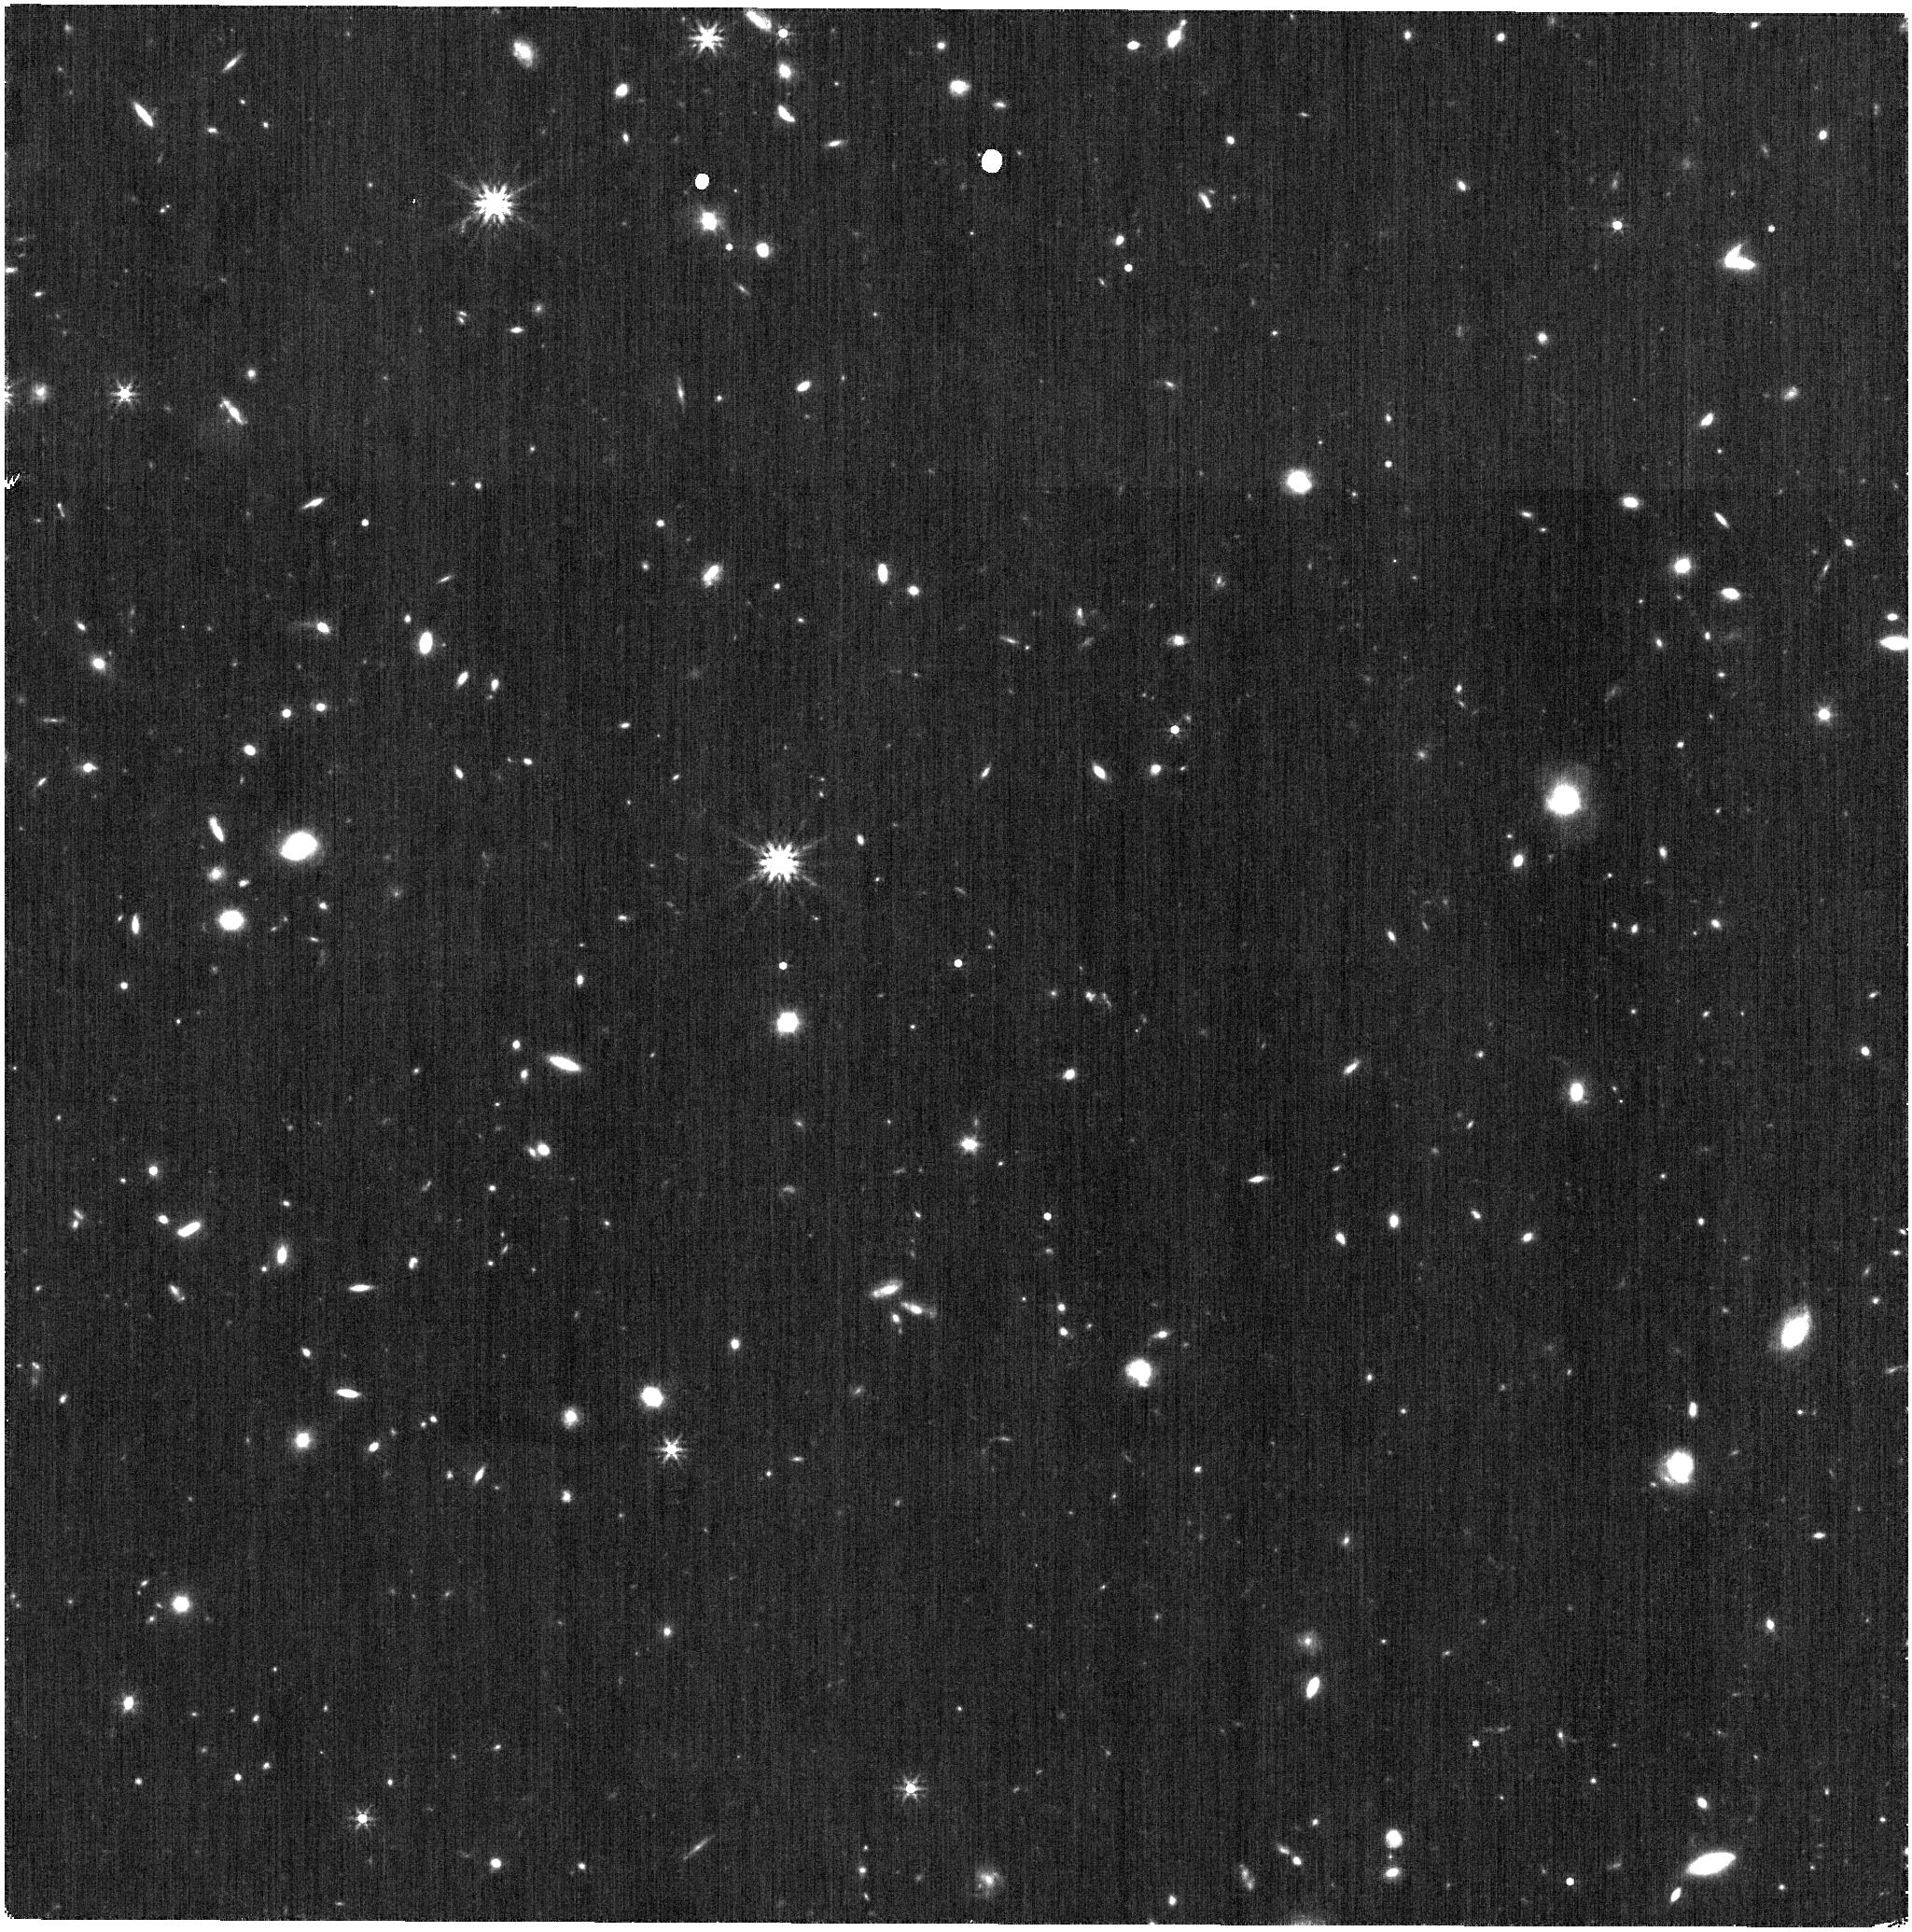
Target: WDFS2317-29
Instrument: NIRISS
Filter: F356W
Exposure: 6 min
Observation ID: jw06605-o011_t004_niriss_clearp-f356w

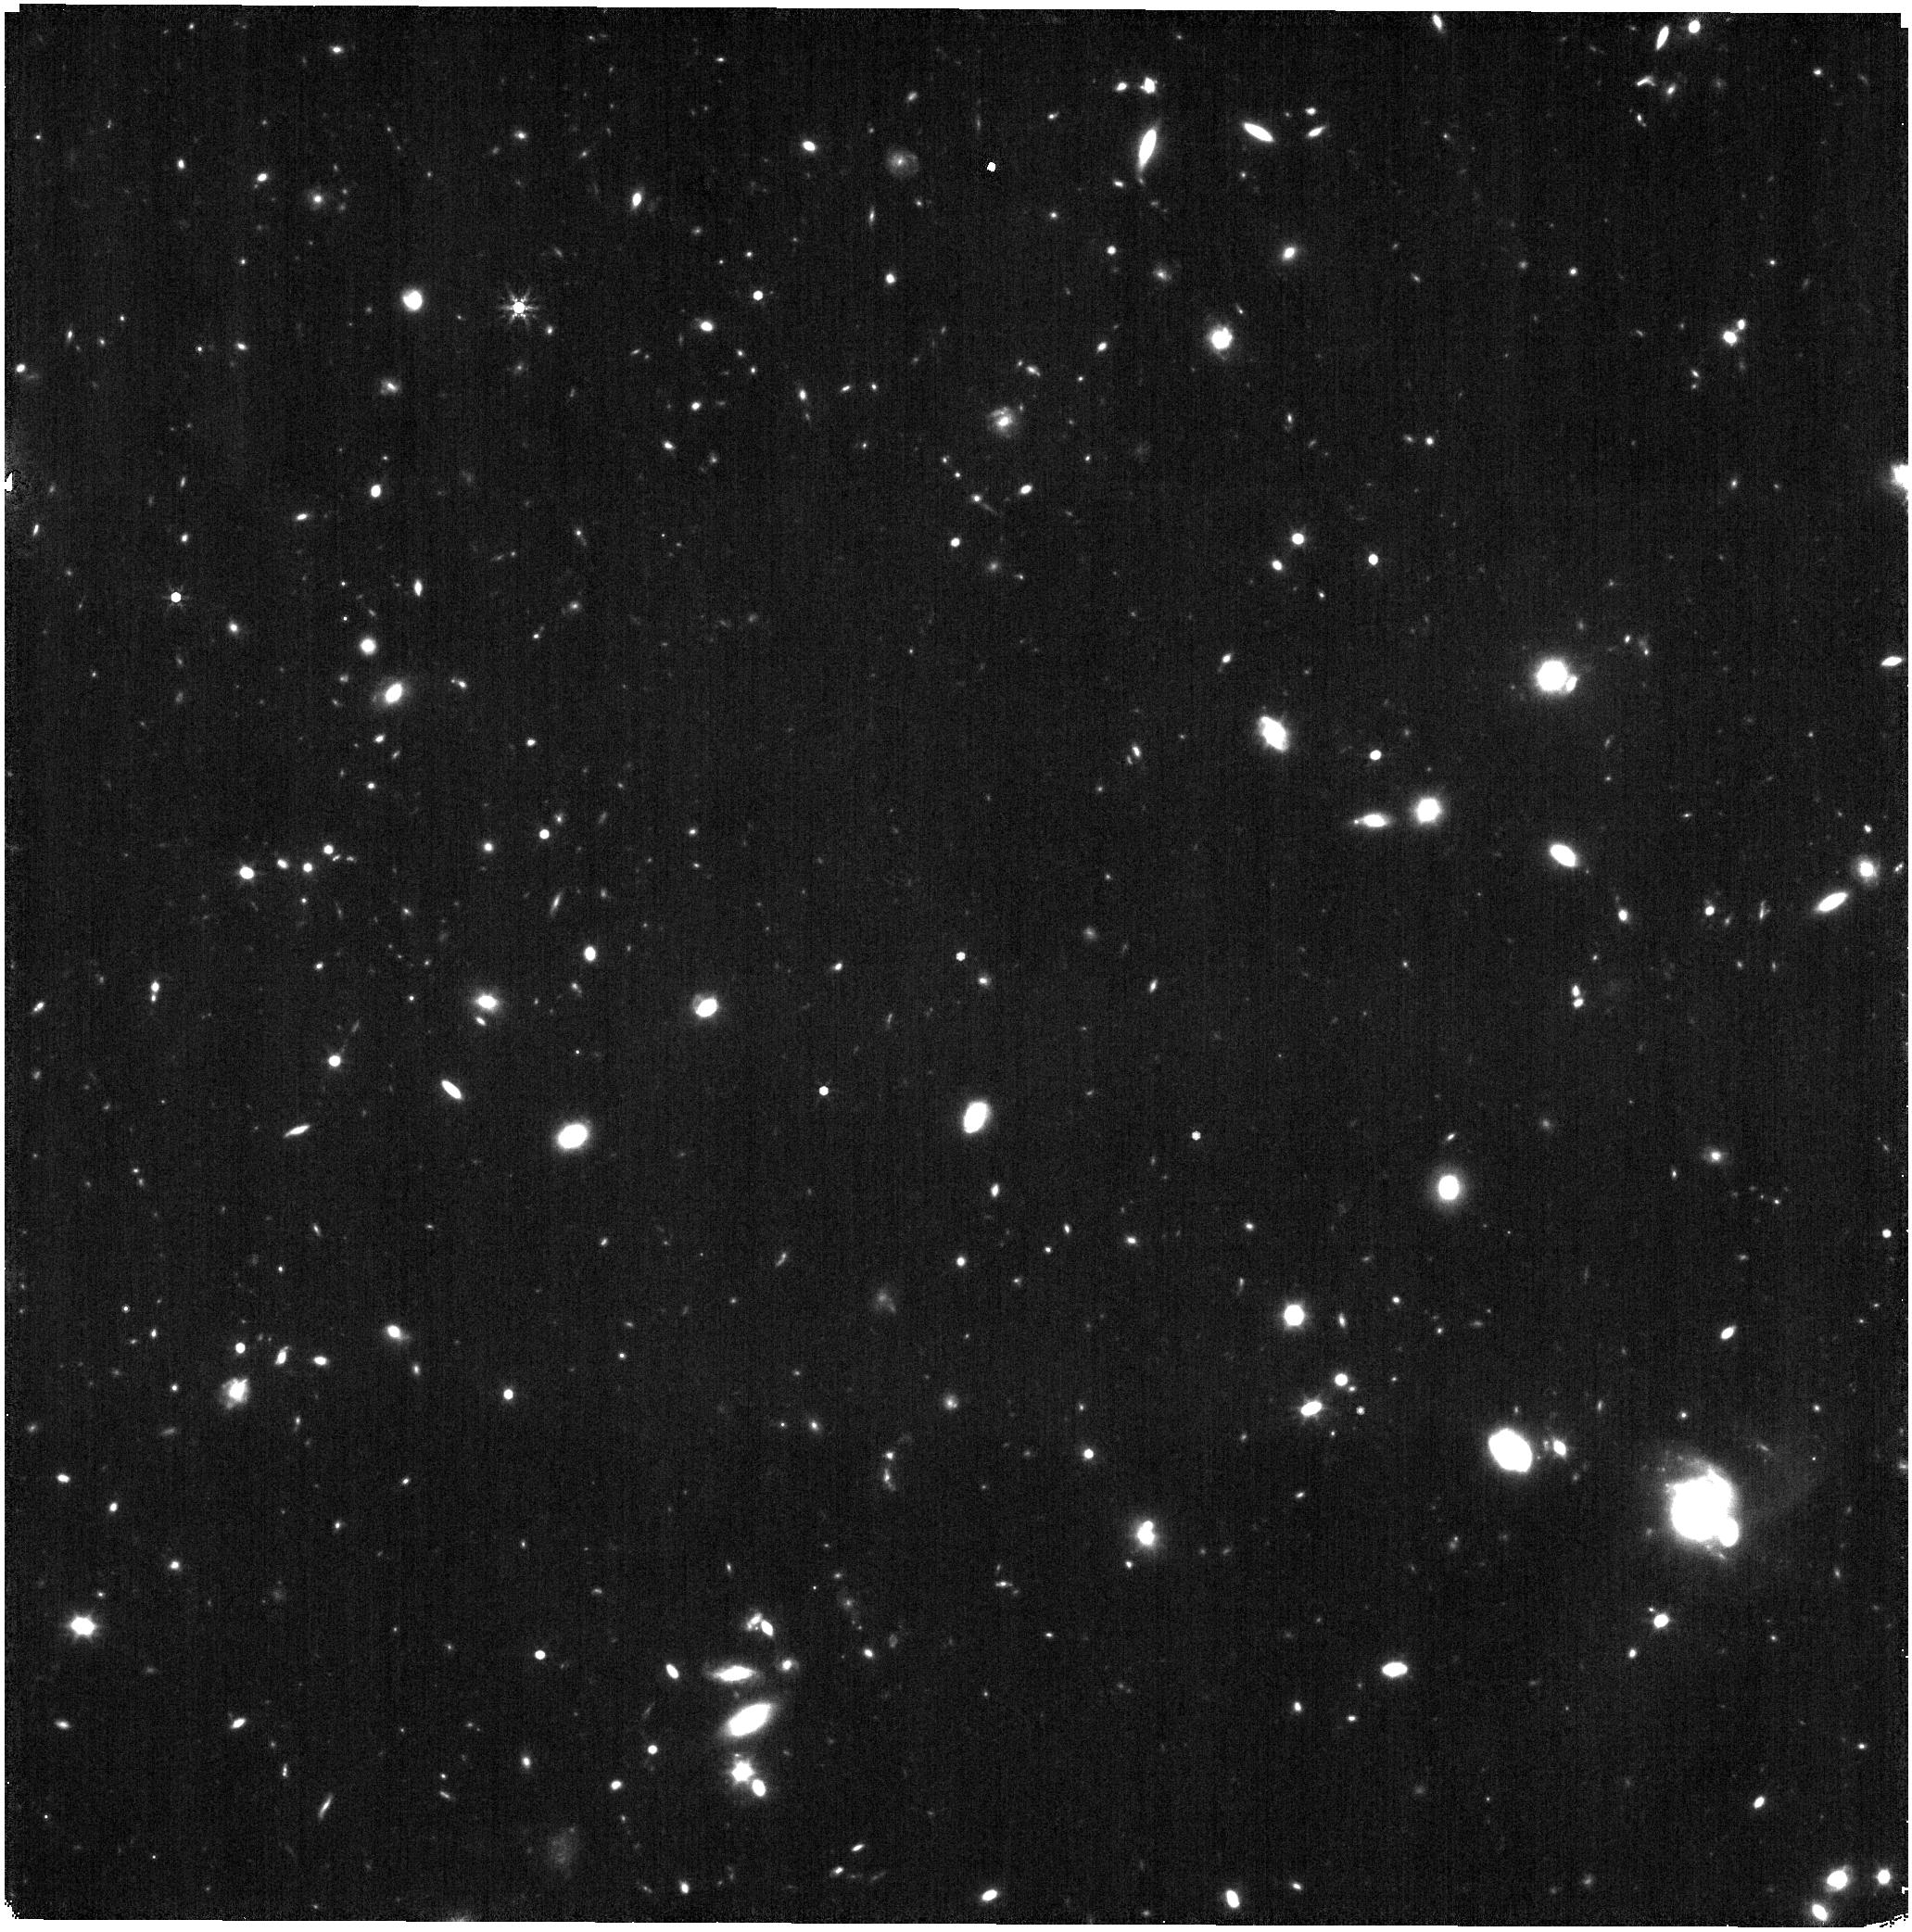
Target: WDFS0122-30
Instrument: NIRISS
Filter: F444W
Exposure: 21 min
Observation ID: jw06605-o010_t002_niriss_clearp-f444w

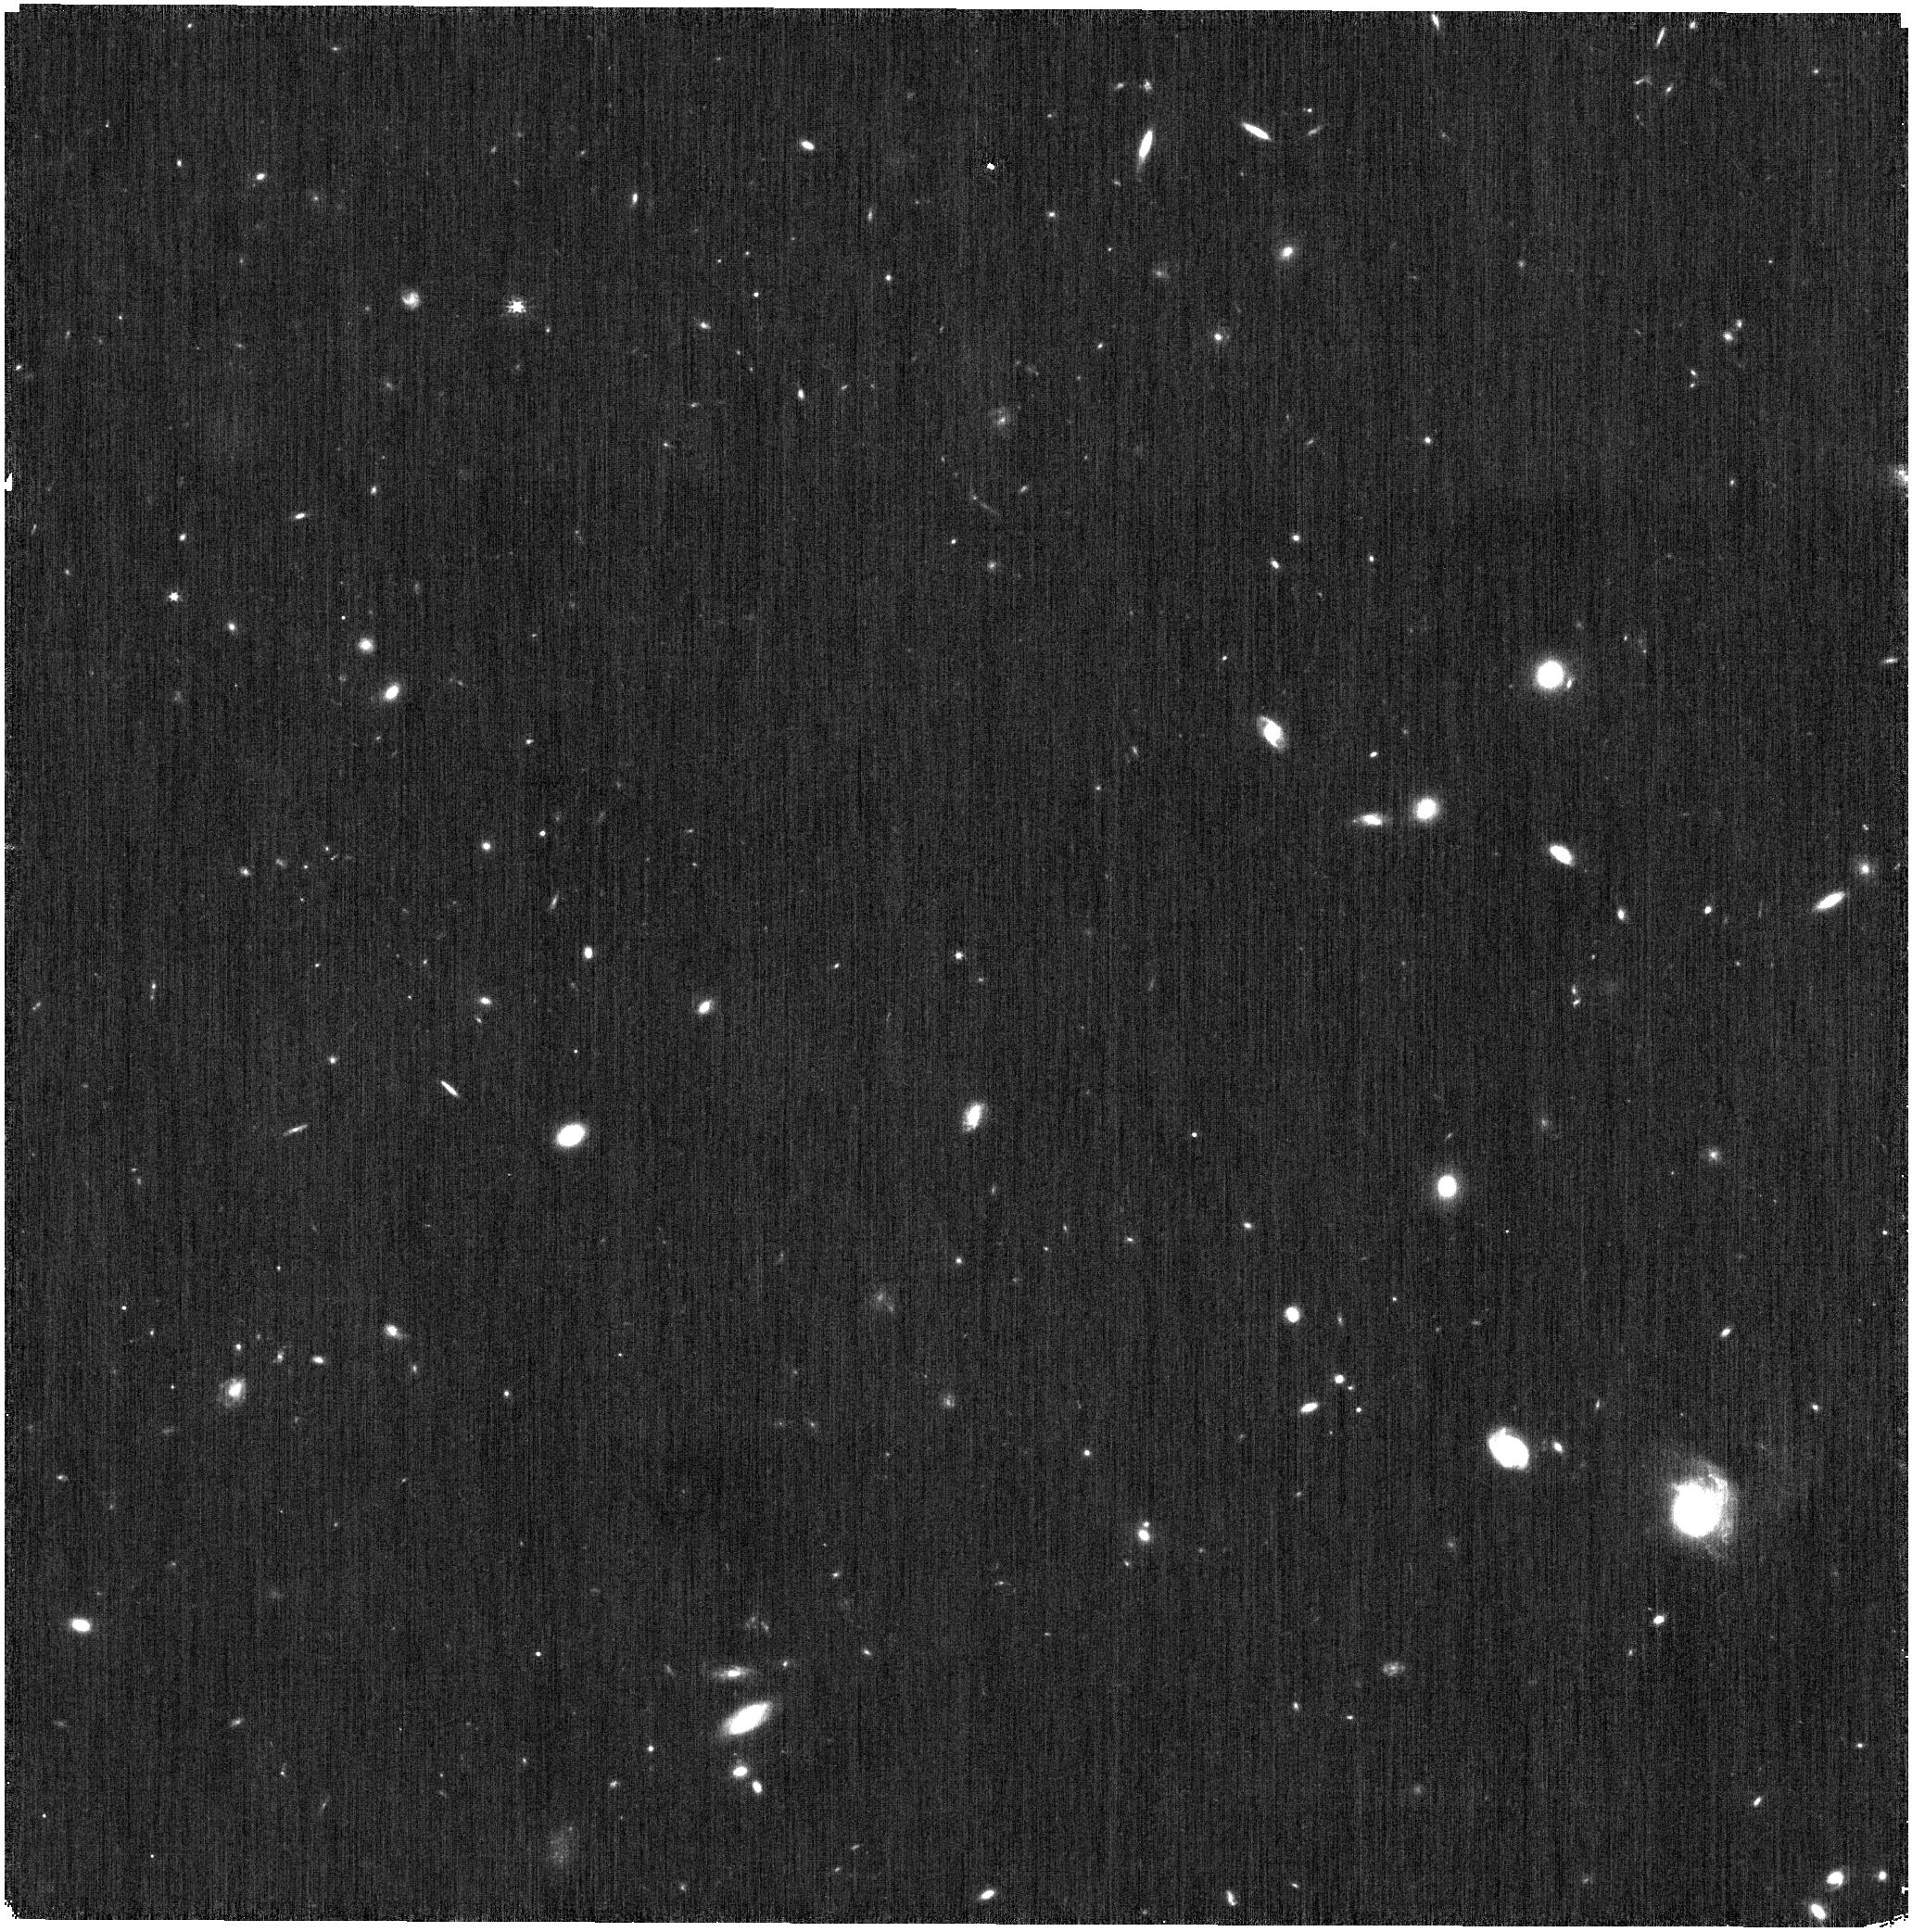
Target: WDFS0122-30
Instrument: NIRISS
Filter: CLEAR+F200W
Exposure: 3 min
Observation ID: jw06605-o010_t002_niriss_clear-f200w

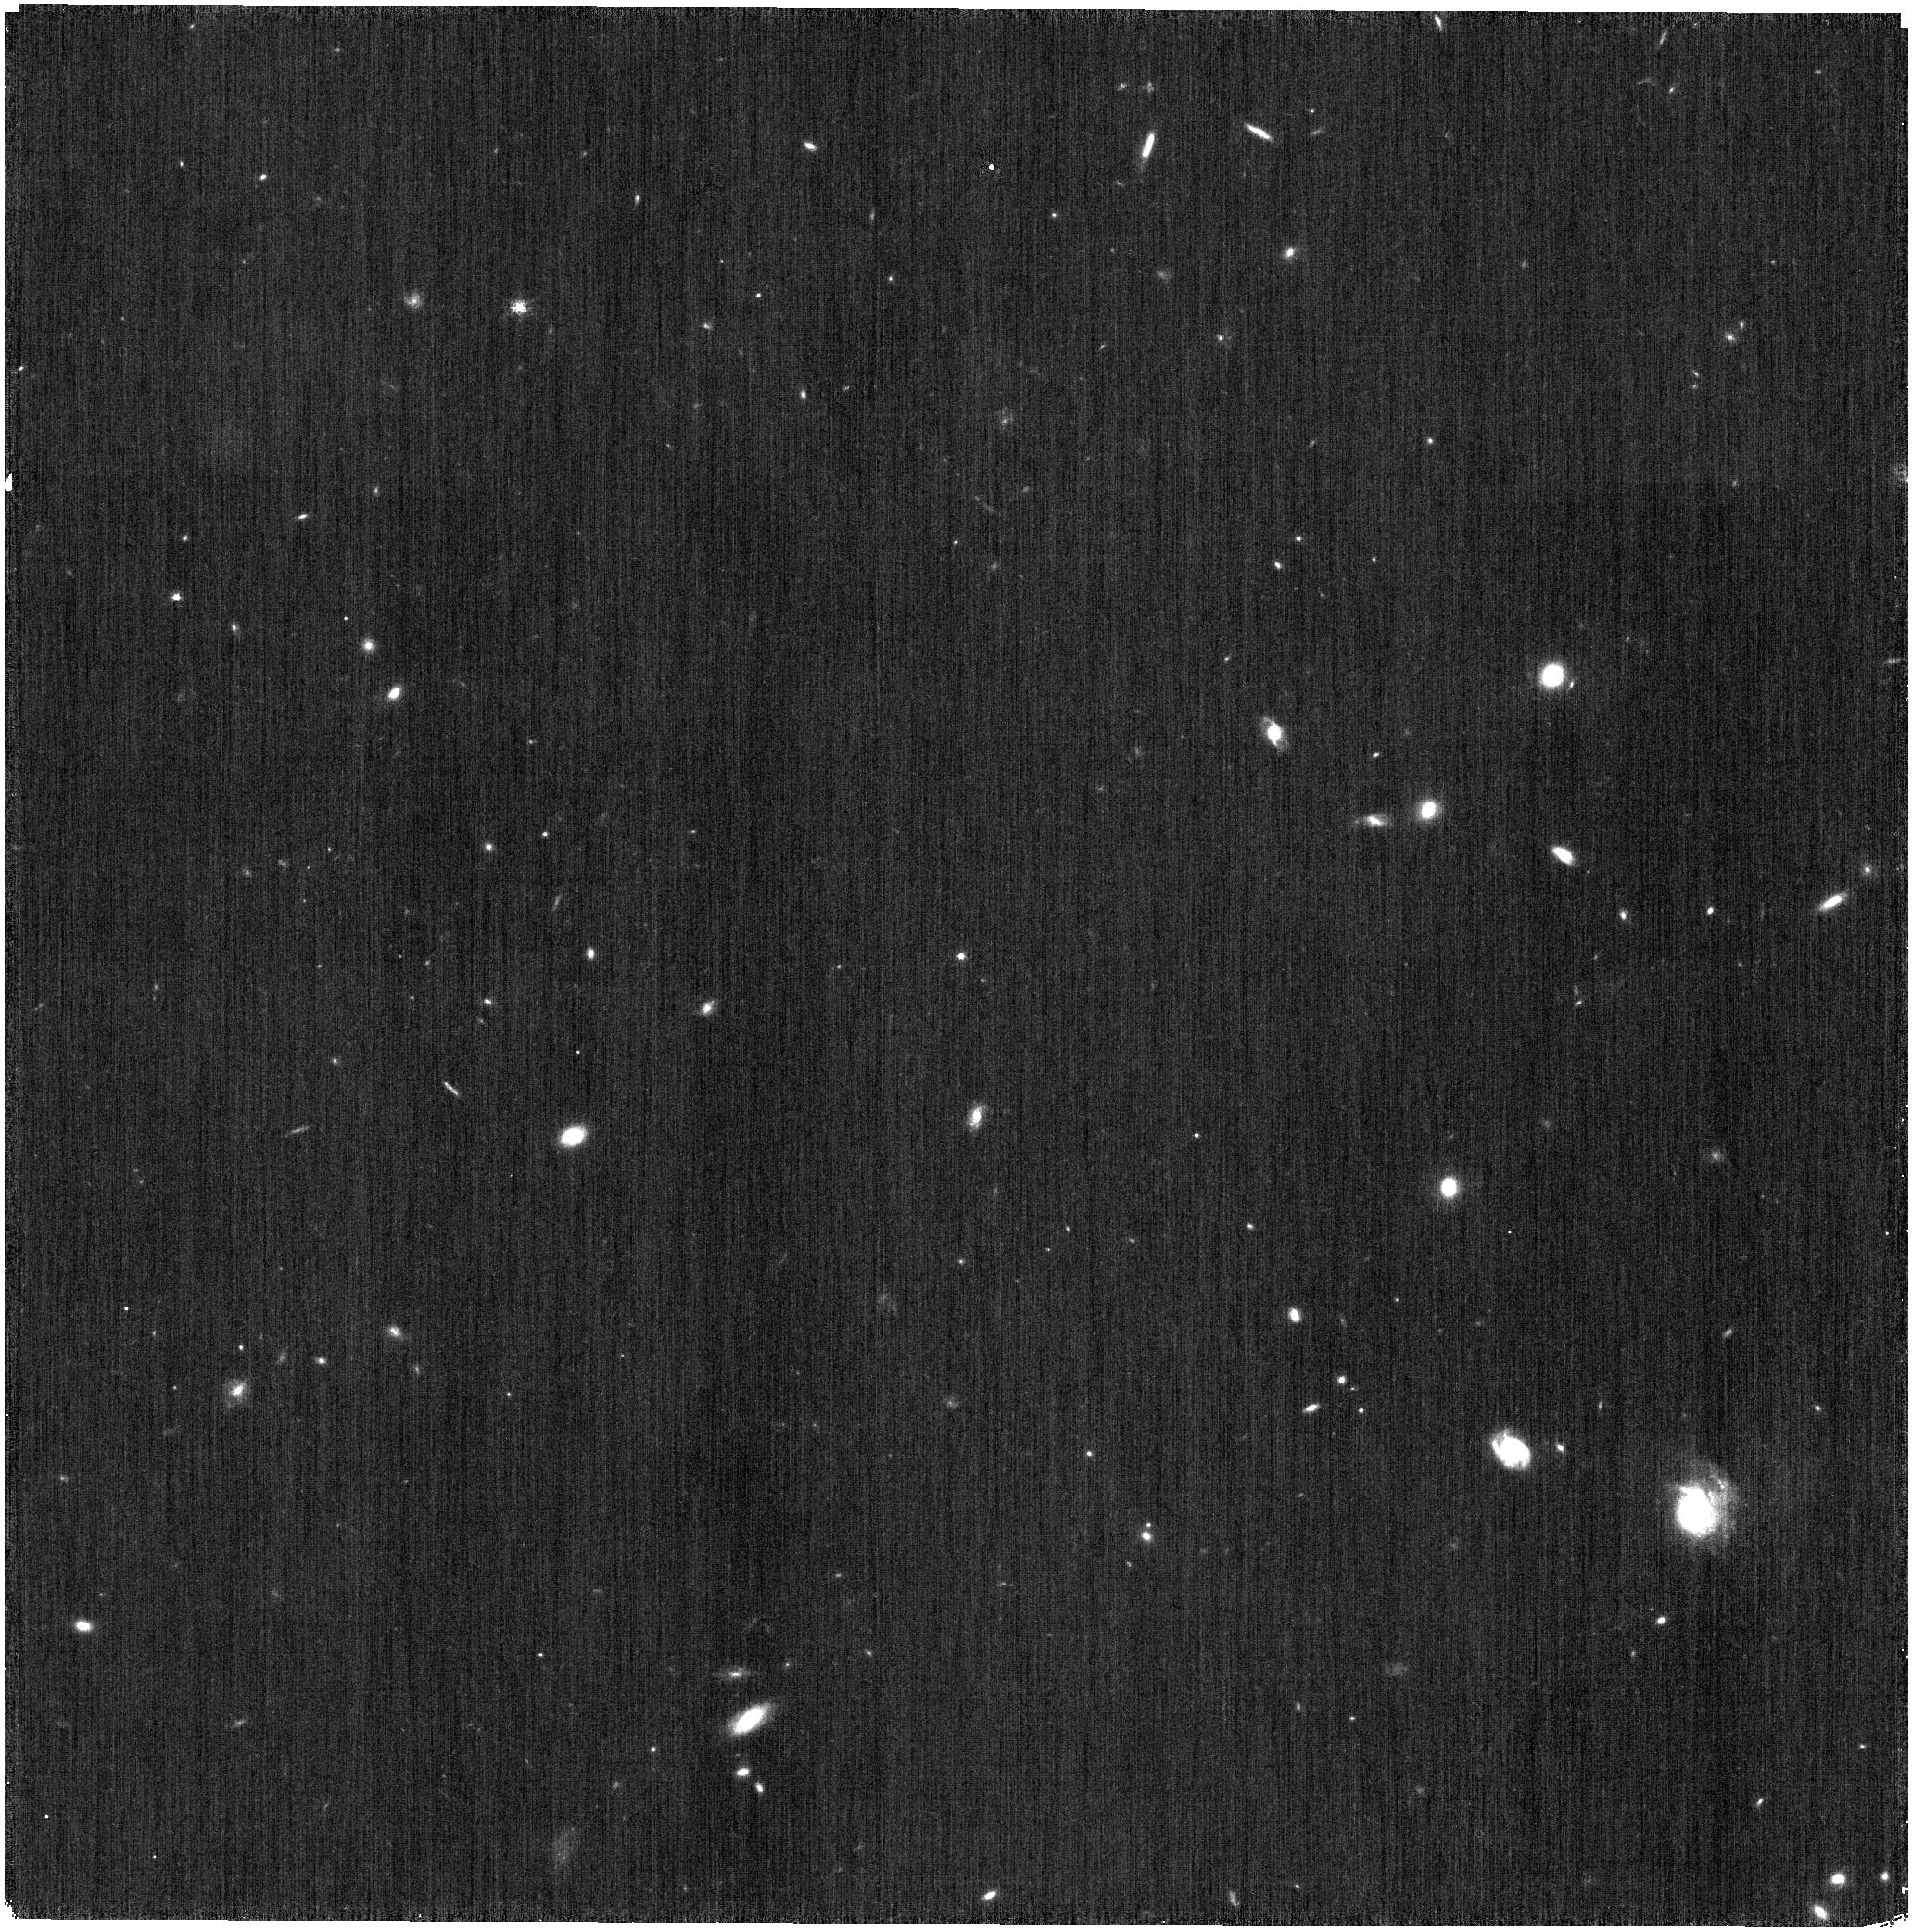
Target: WDFS0122-30
Instrument: NIRISS
Filter: CLEAR+F158M
Exposure: 4 min
Observation ID: jw06605-o010_t002_niriss_clear-f158m

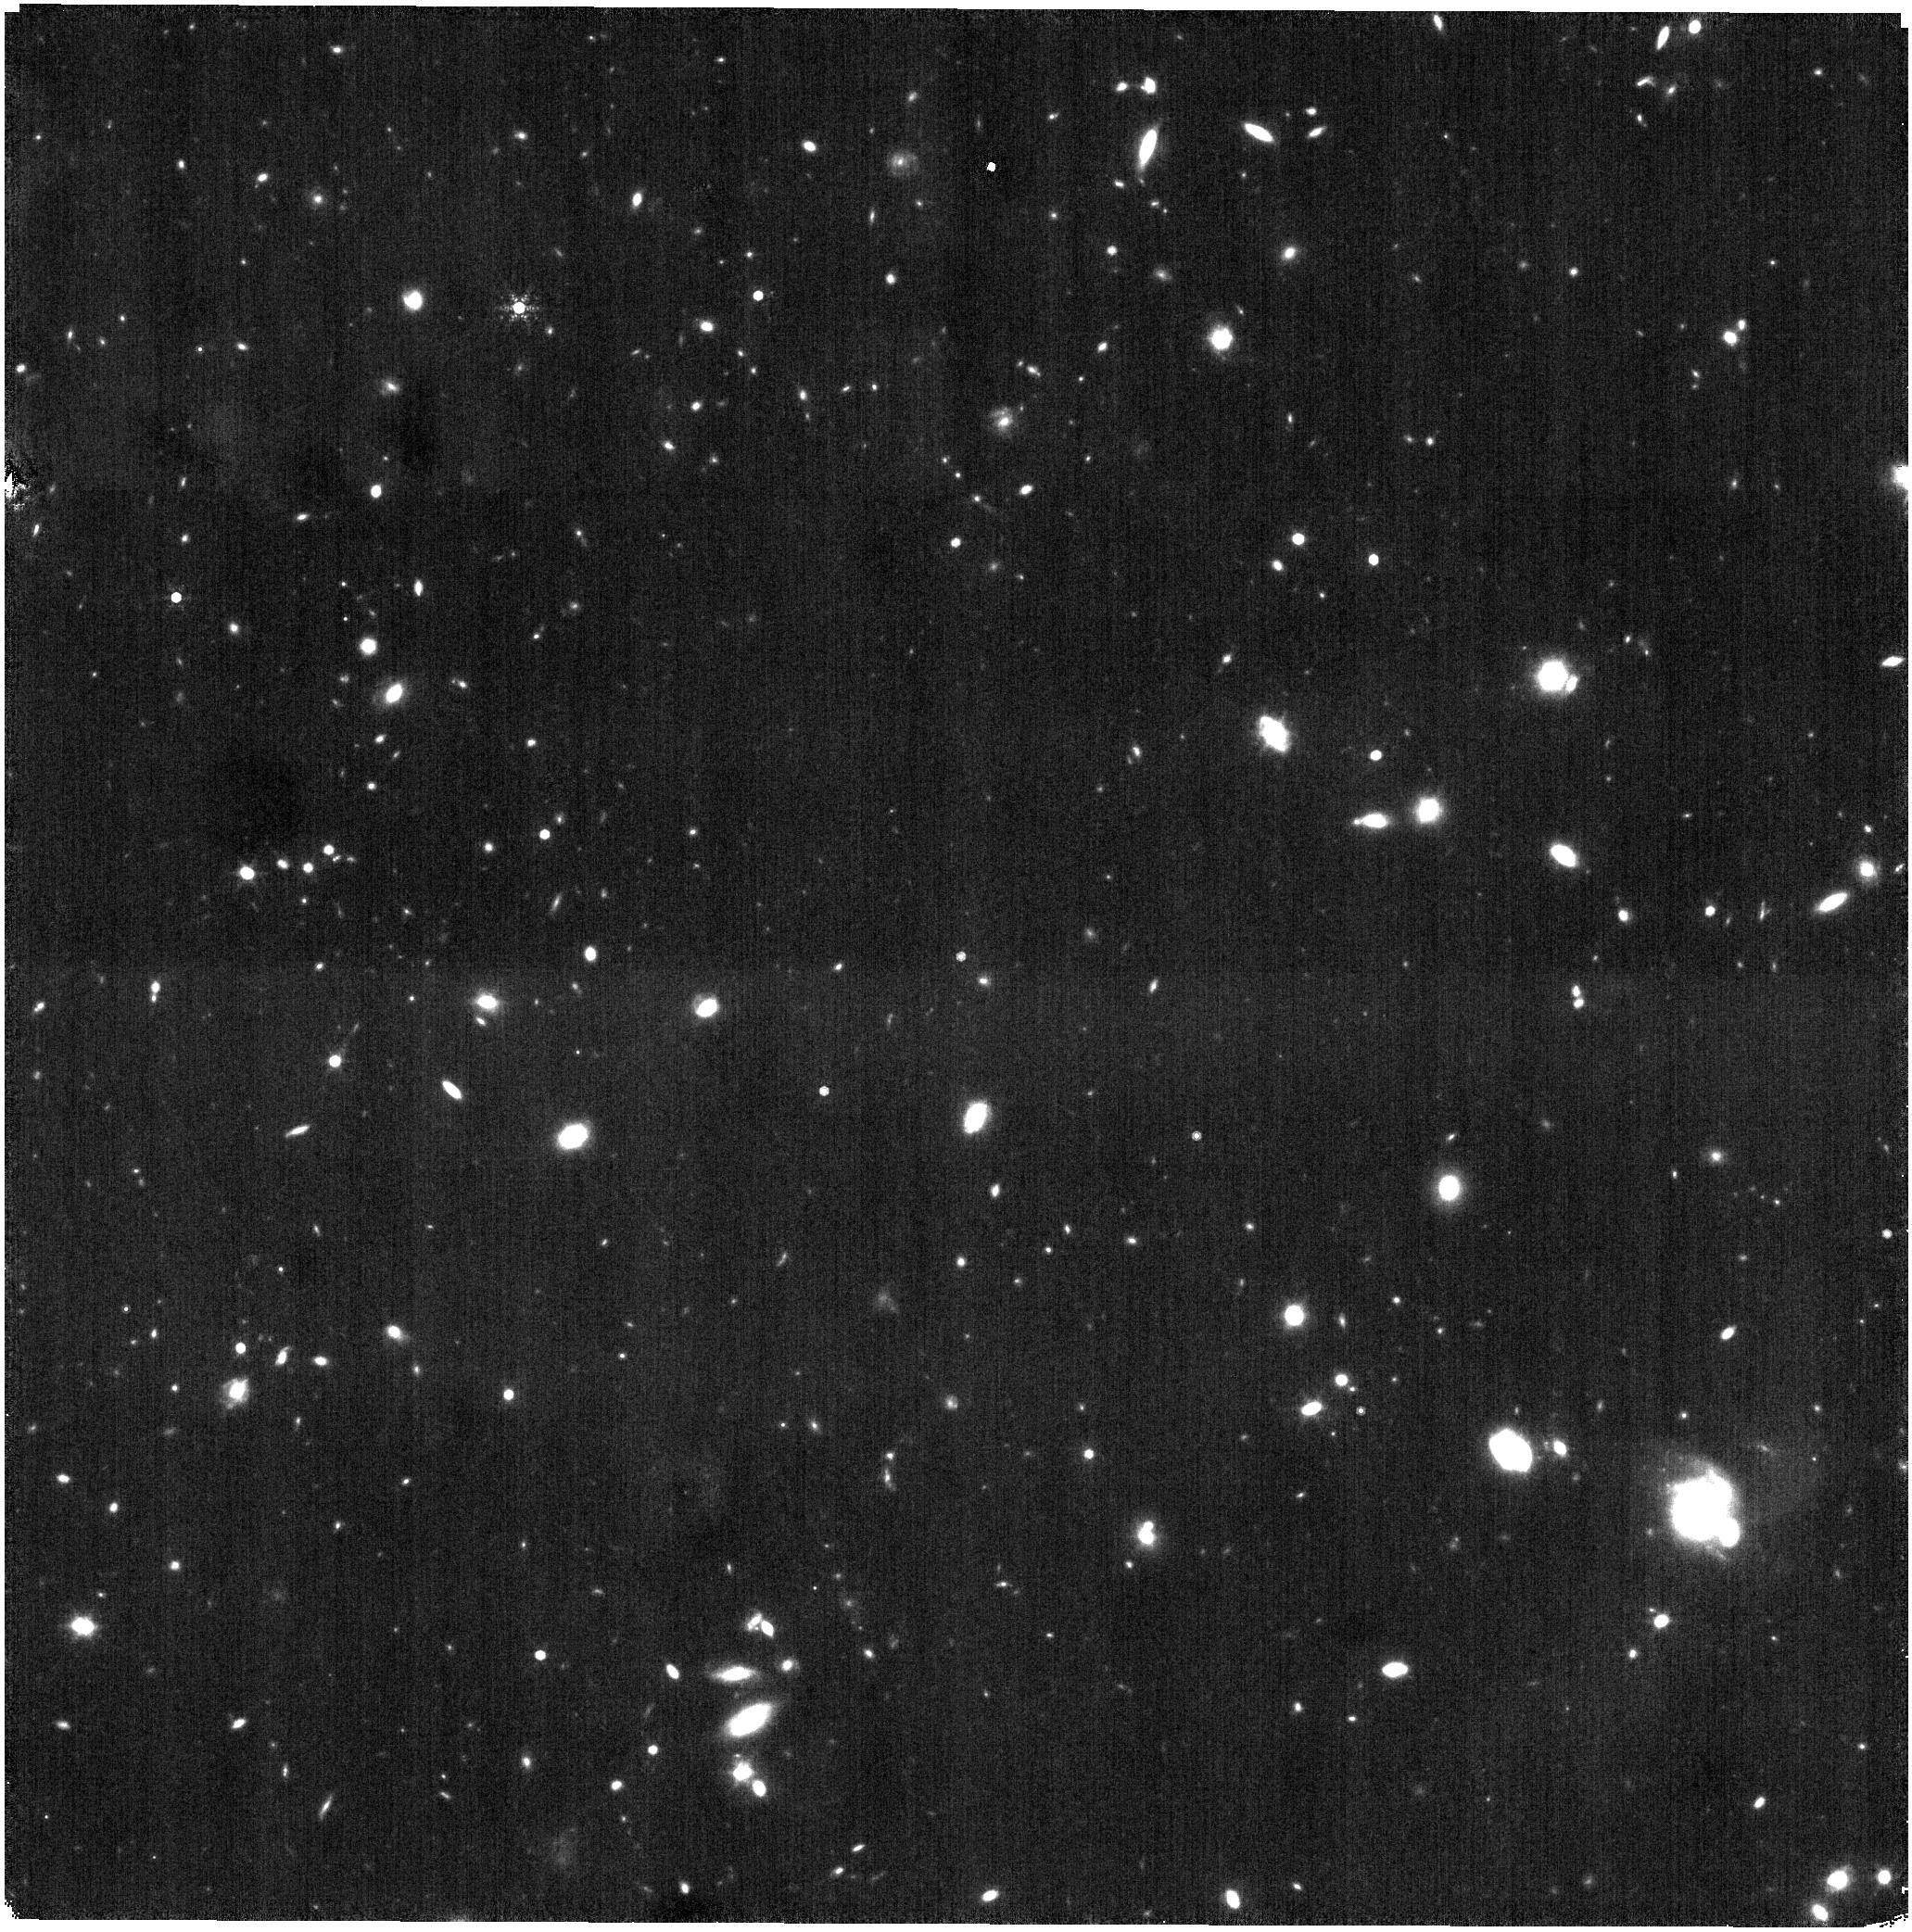
Target: WDFS0122-30
Instrument: NIRISS
Filter: F480M
Exposure: 2.9 h
Observation ID: jw06605-o010_t002_niriss_clearp-f480m

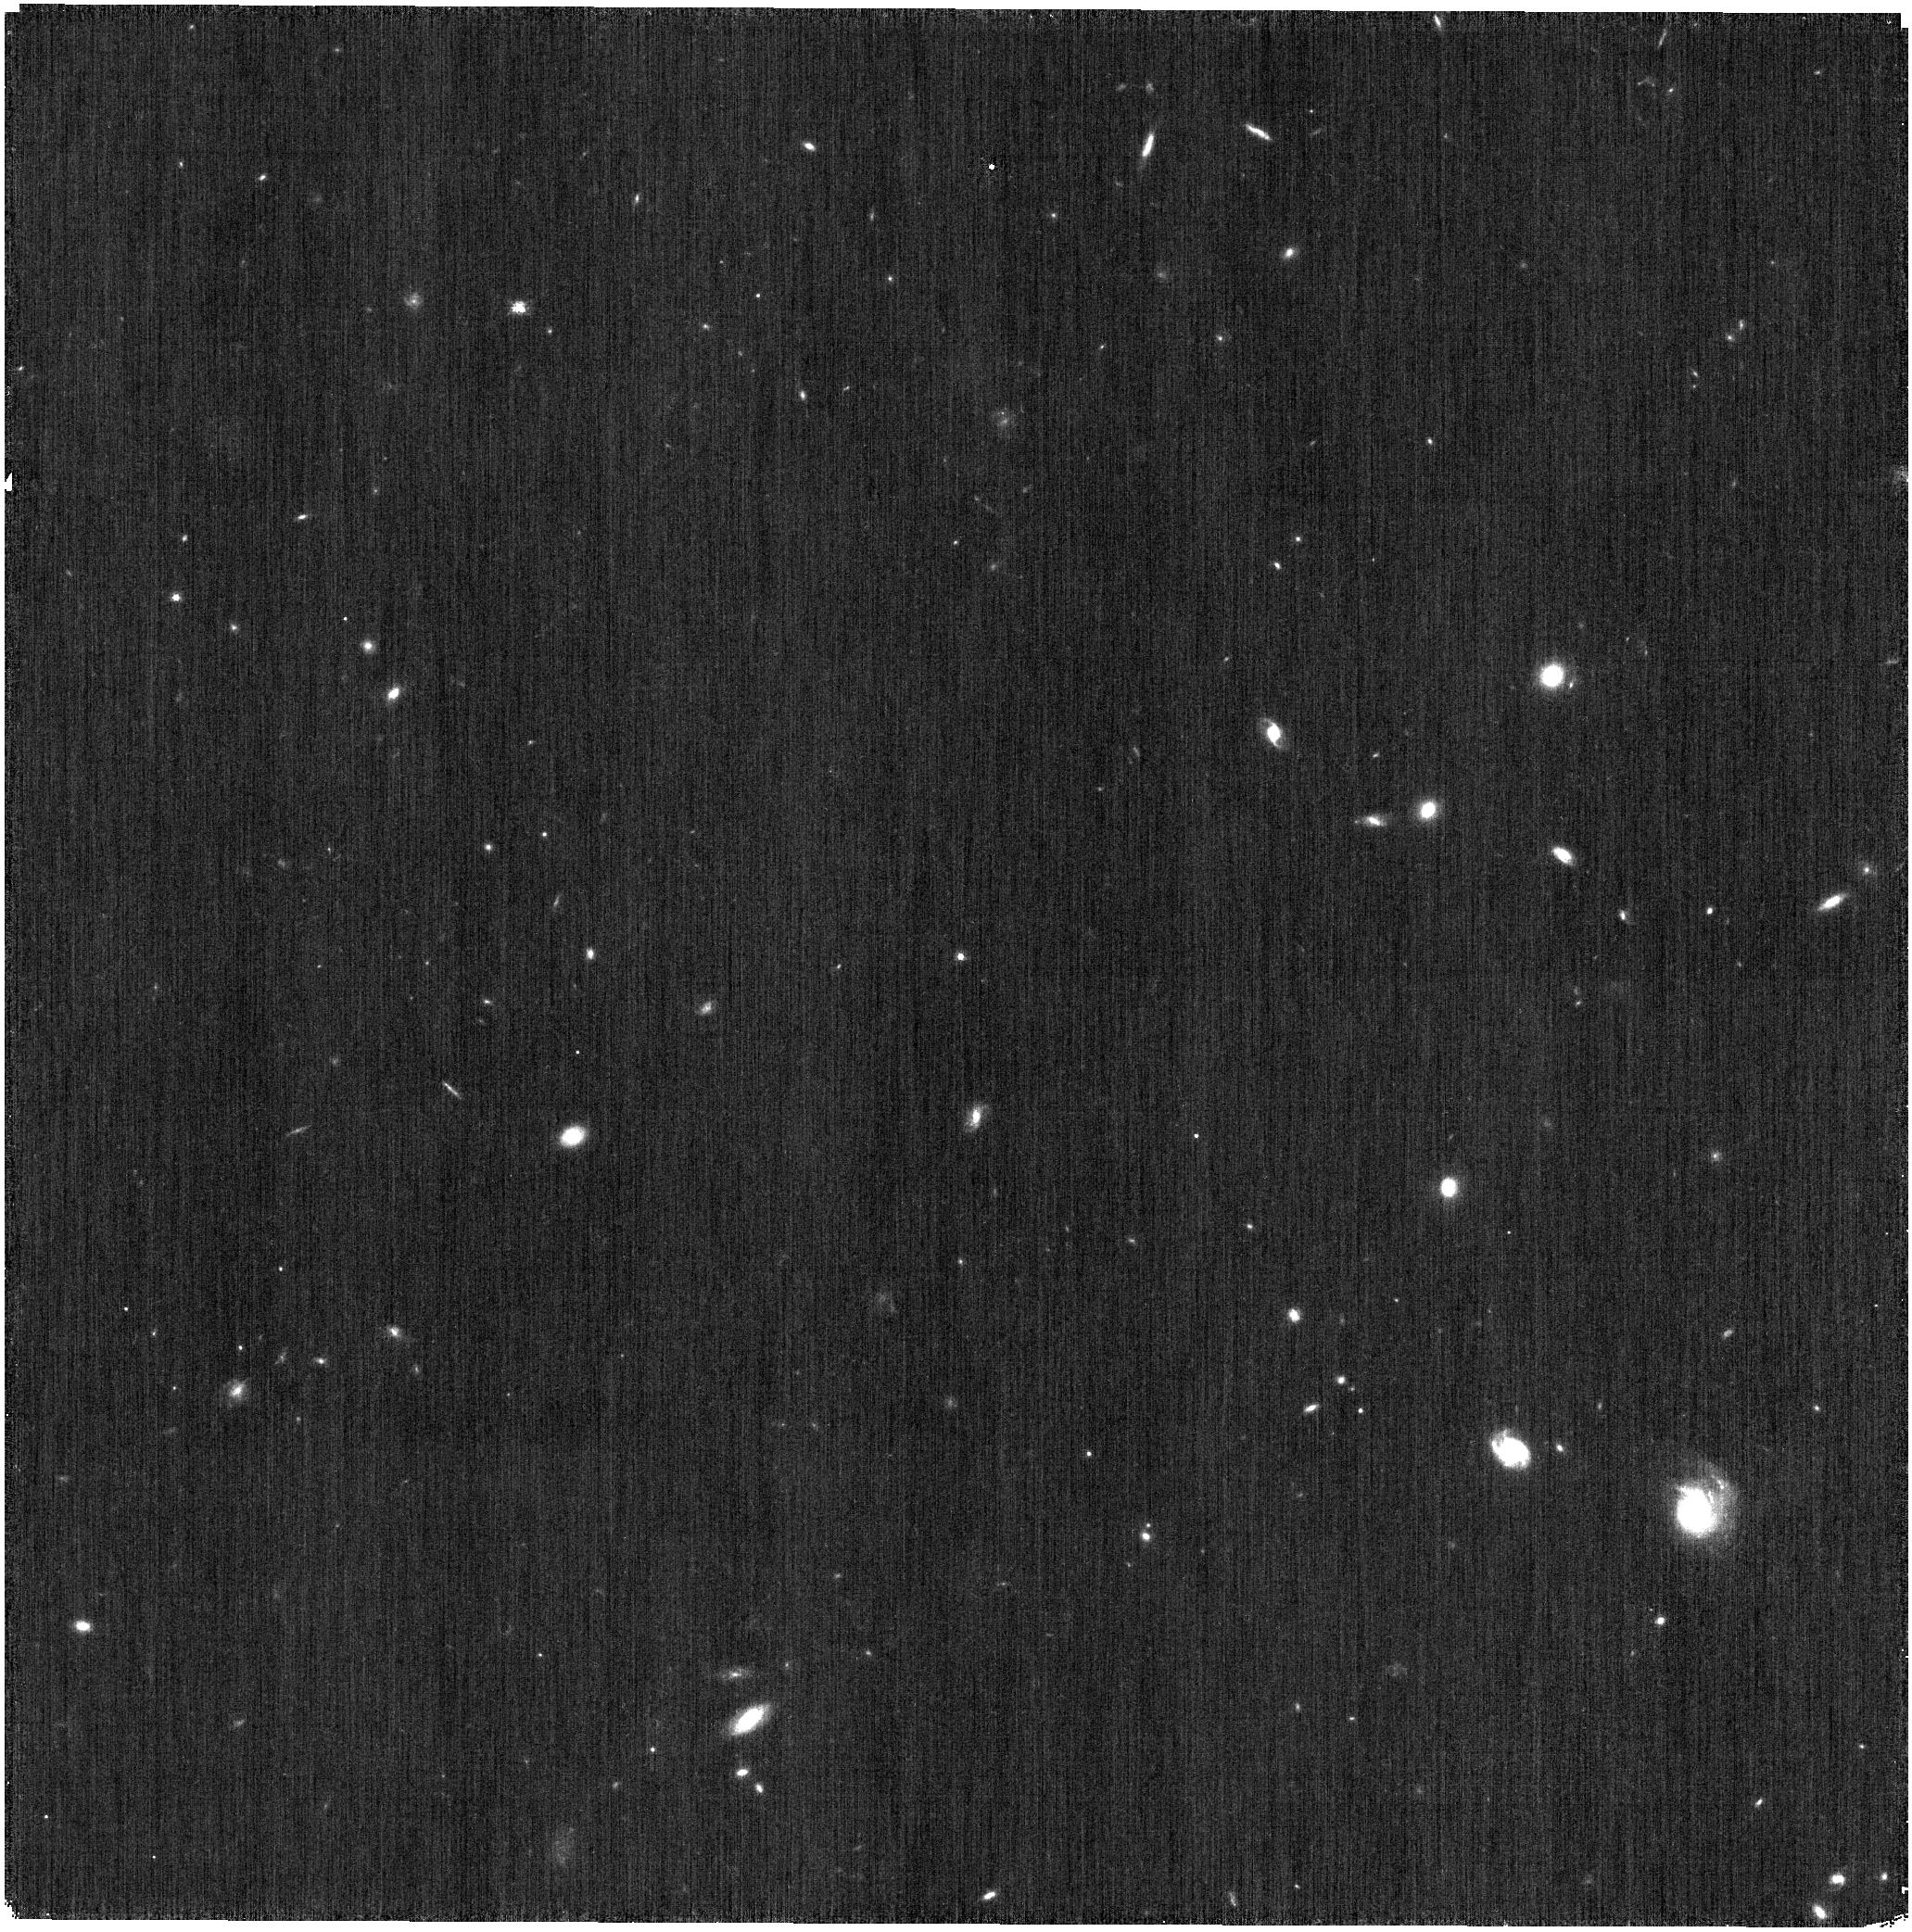
Target: WDFS0122-30
Instrument: NIRISS
Filter: CLEAR+F140M
Exposure: 4 min
Observation ID: jw06605-o010_t002_niriss_clear-f140m

CAL-XCAL-302: Absolute Flux Calibration (Hot Stars) (PI: Gordon, Karl D.)

This program obtains observations of hot stars as part of the JWST absolute flux calibration effort. This effort uses all JWST instruments to provide absolute flux calibration for all JWST modes (filters, gratings, etc). The combined nature of this effort is to ensure the highest quality flux calibration internal to and between instruments and to carry out the observations efficiently. This program provides observations of hot stars and companion programs provide observations of A dwarfs and solar analog observations. The absolute flux observations will be compared to model predictions of the stars' flux densities to calculate the appropriate calibration factors per instrument mode. This calibration program may change in response to system developments and the final Cycle 3 science program.